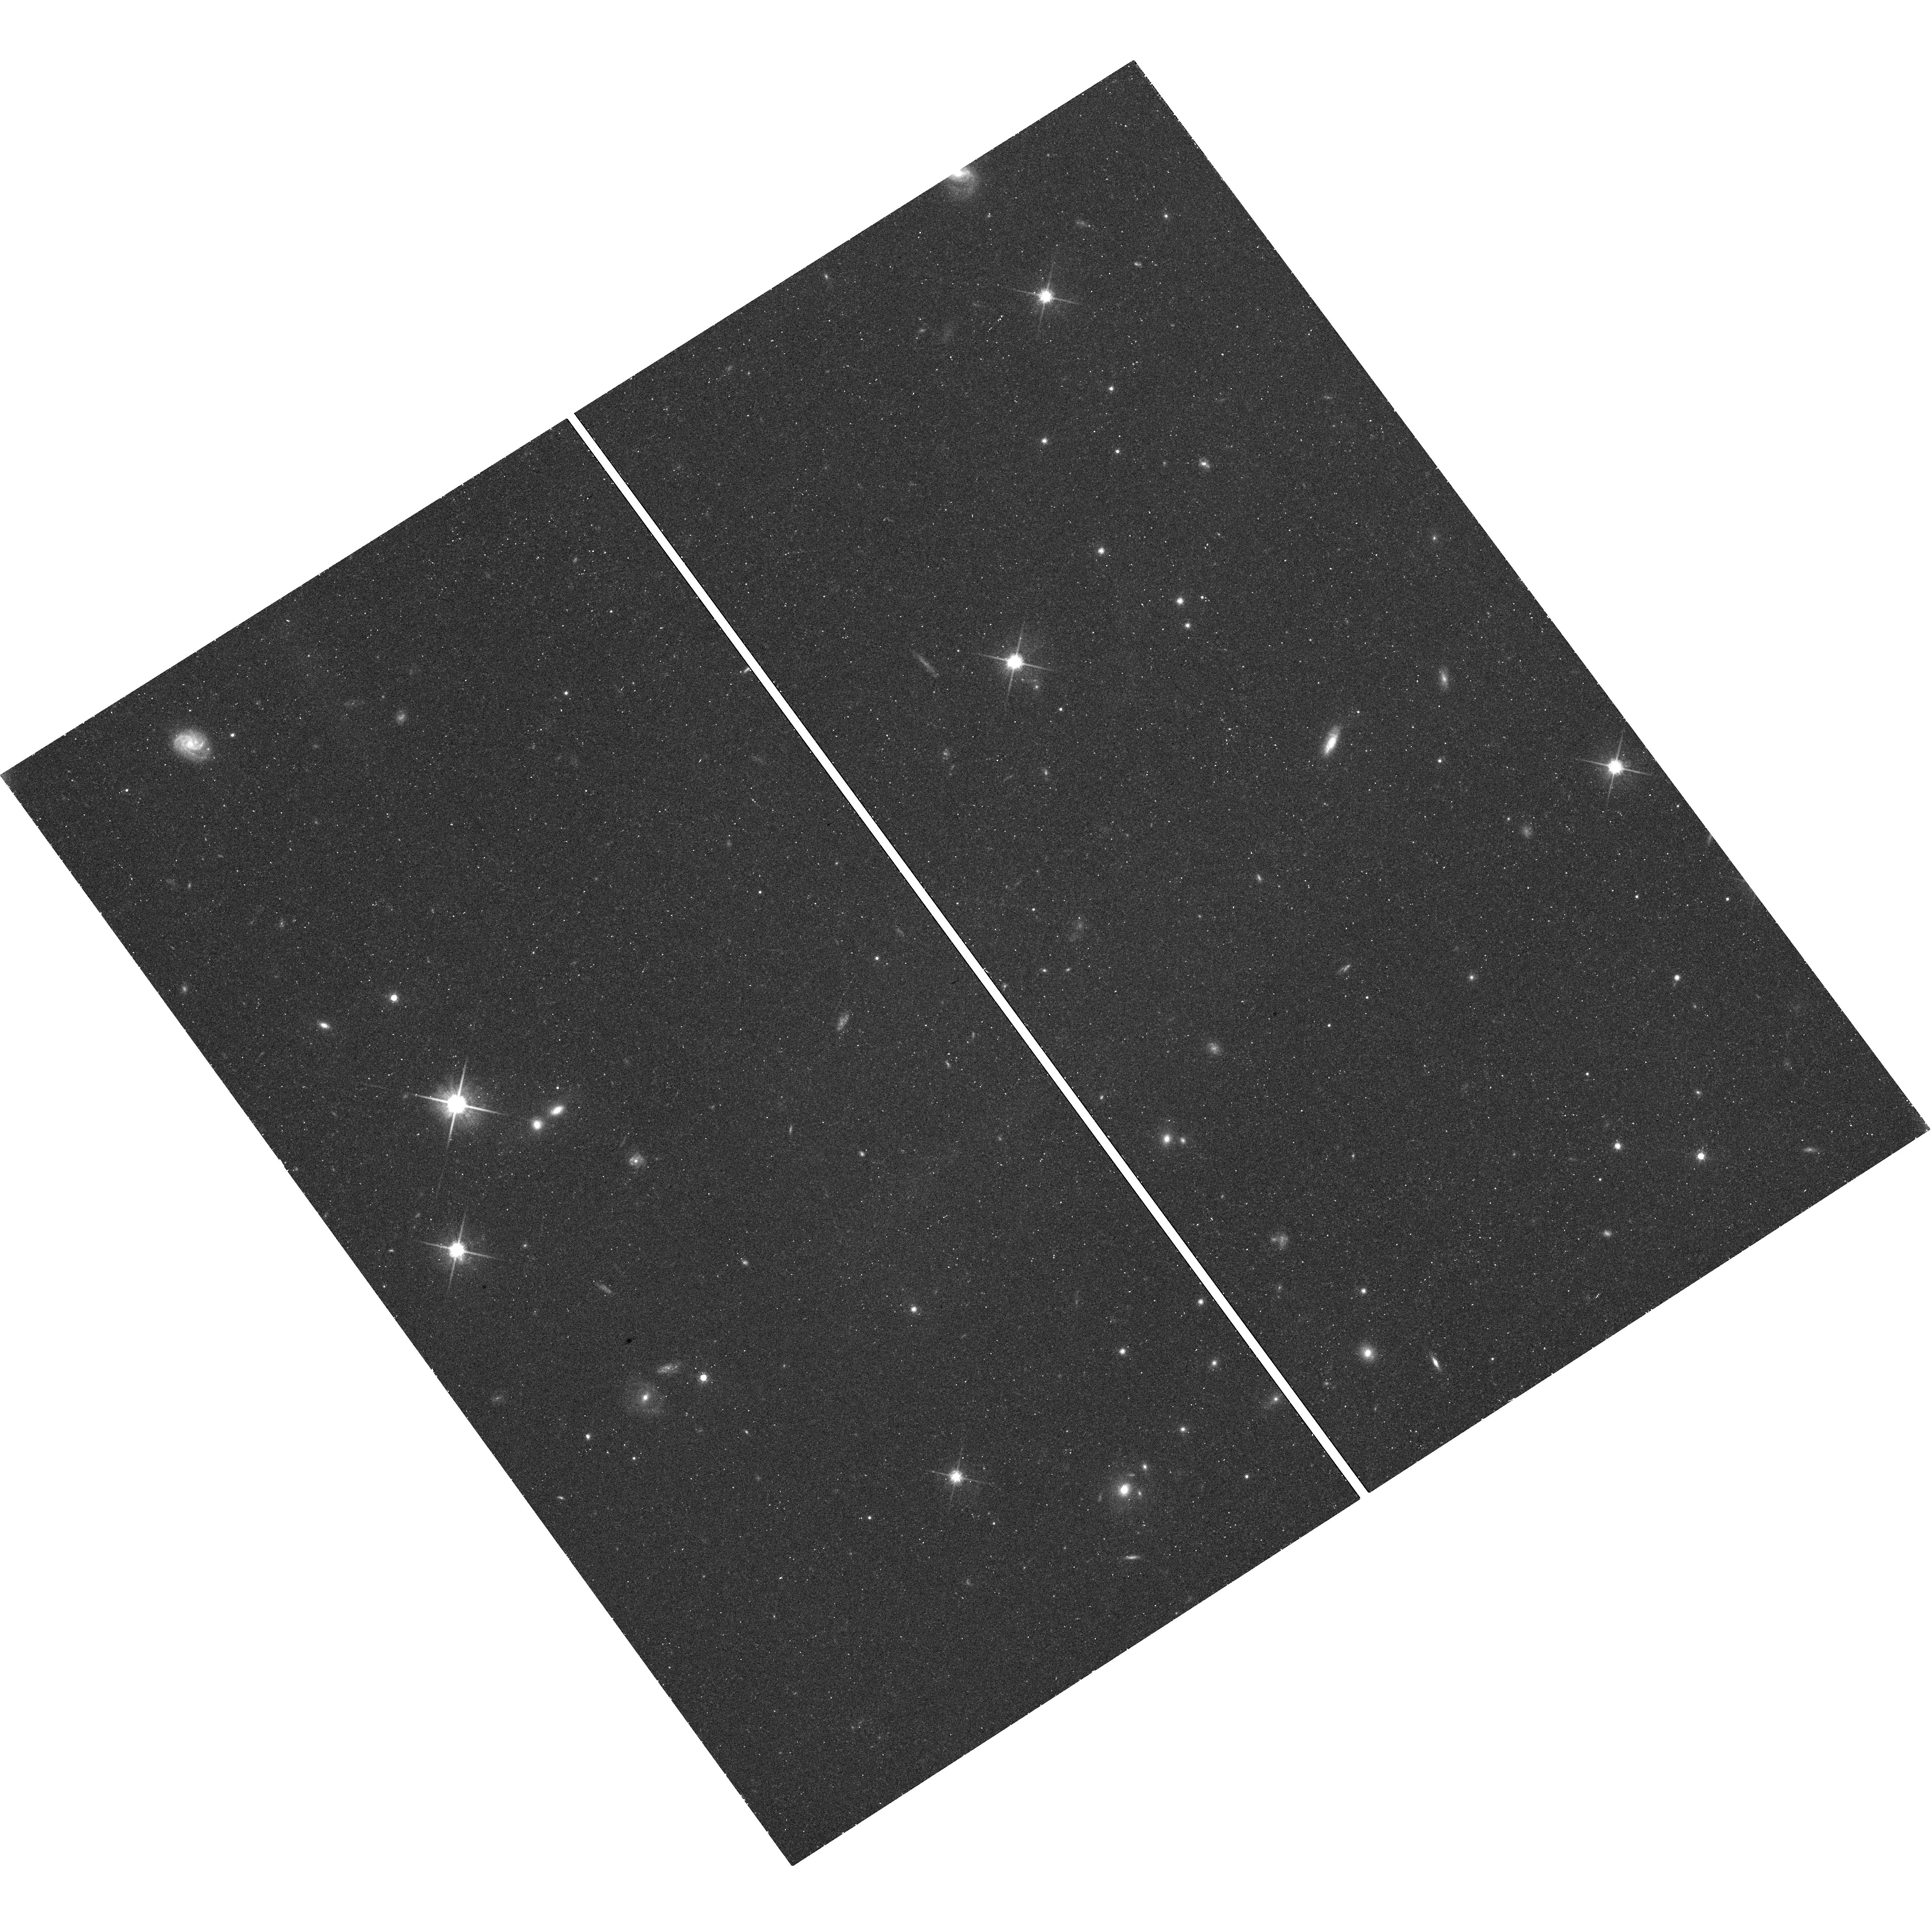
Target: BRB29
Instrument: WFC3/UVIS
Filter: F814W
Exposure: 30 min
Observation ID: hst_12563_11_wfc3_uvis_f814w_ibt011

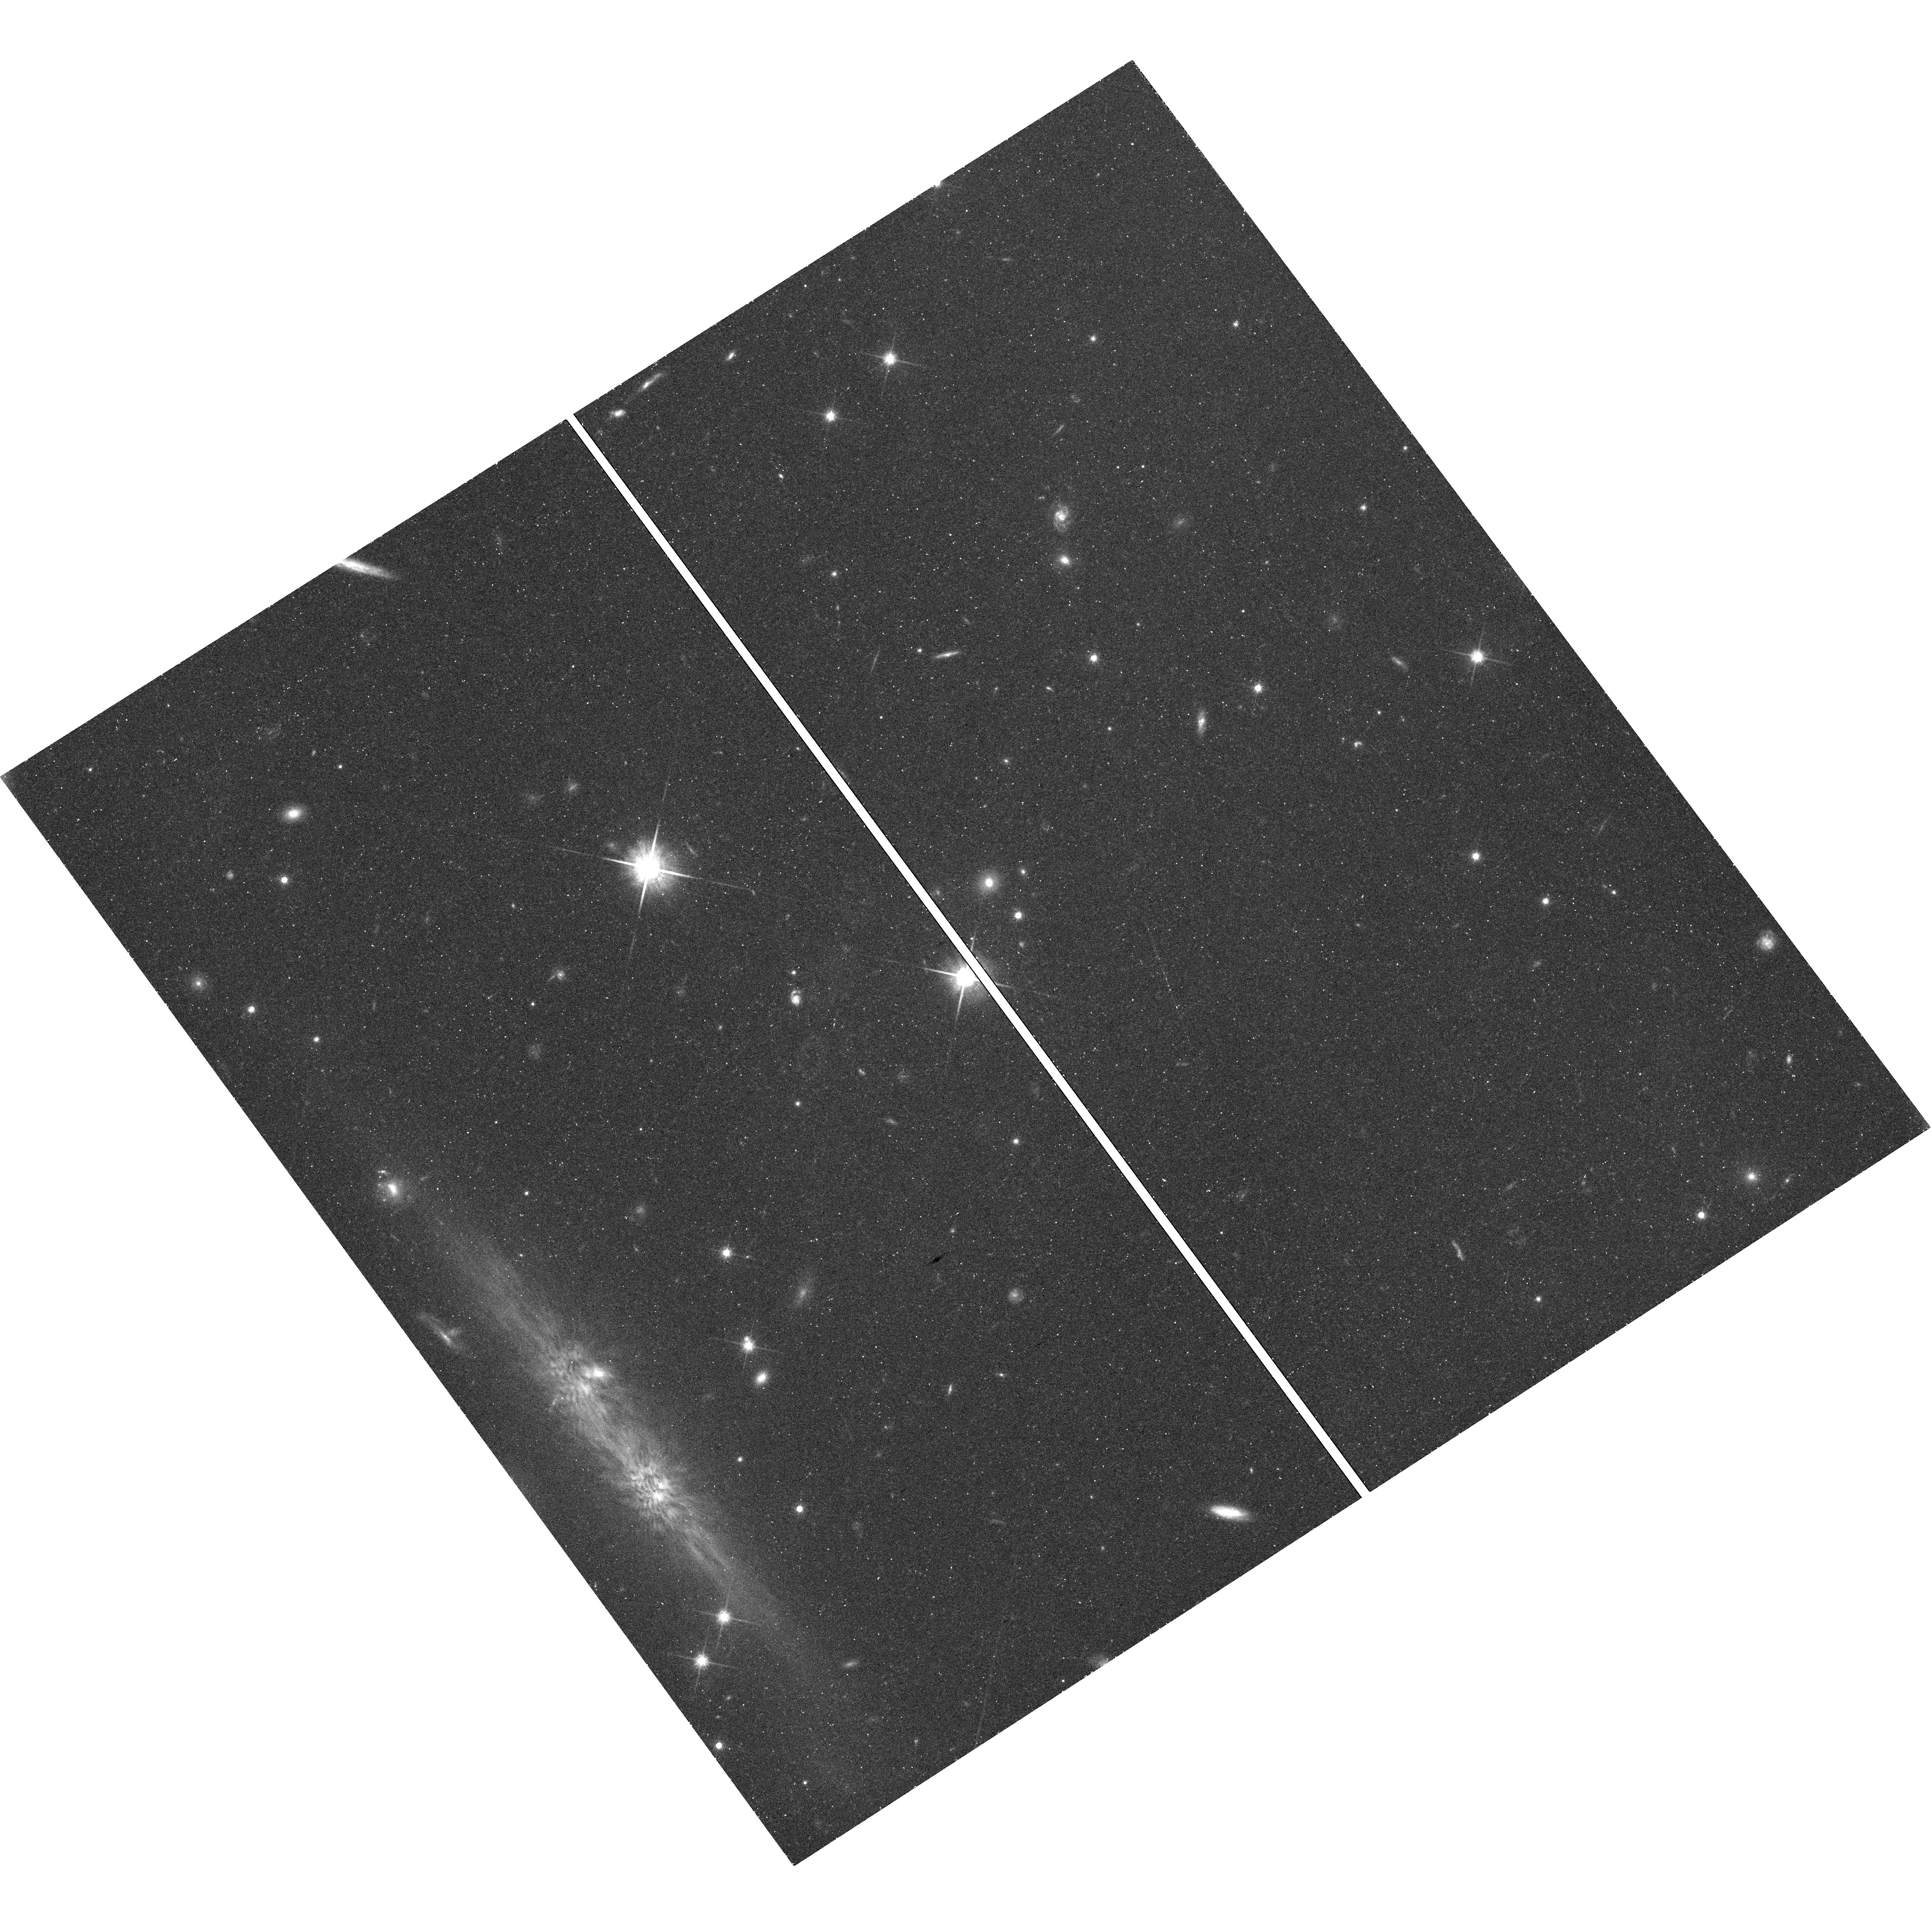
Target: CFHT-PL-15
Instrument: WFC3/UVIS
Filter: F814W
Exposure: 30 min
Observation ID: hst_12563_12_wfc3_uvis_f814w_ibt012

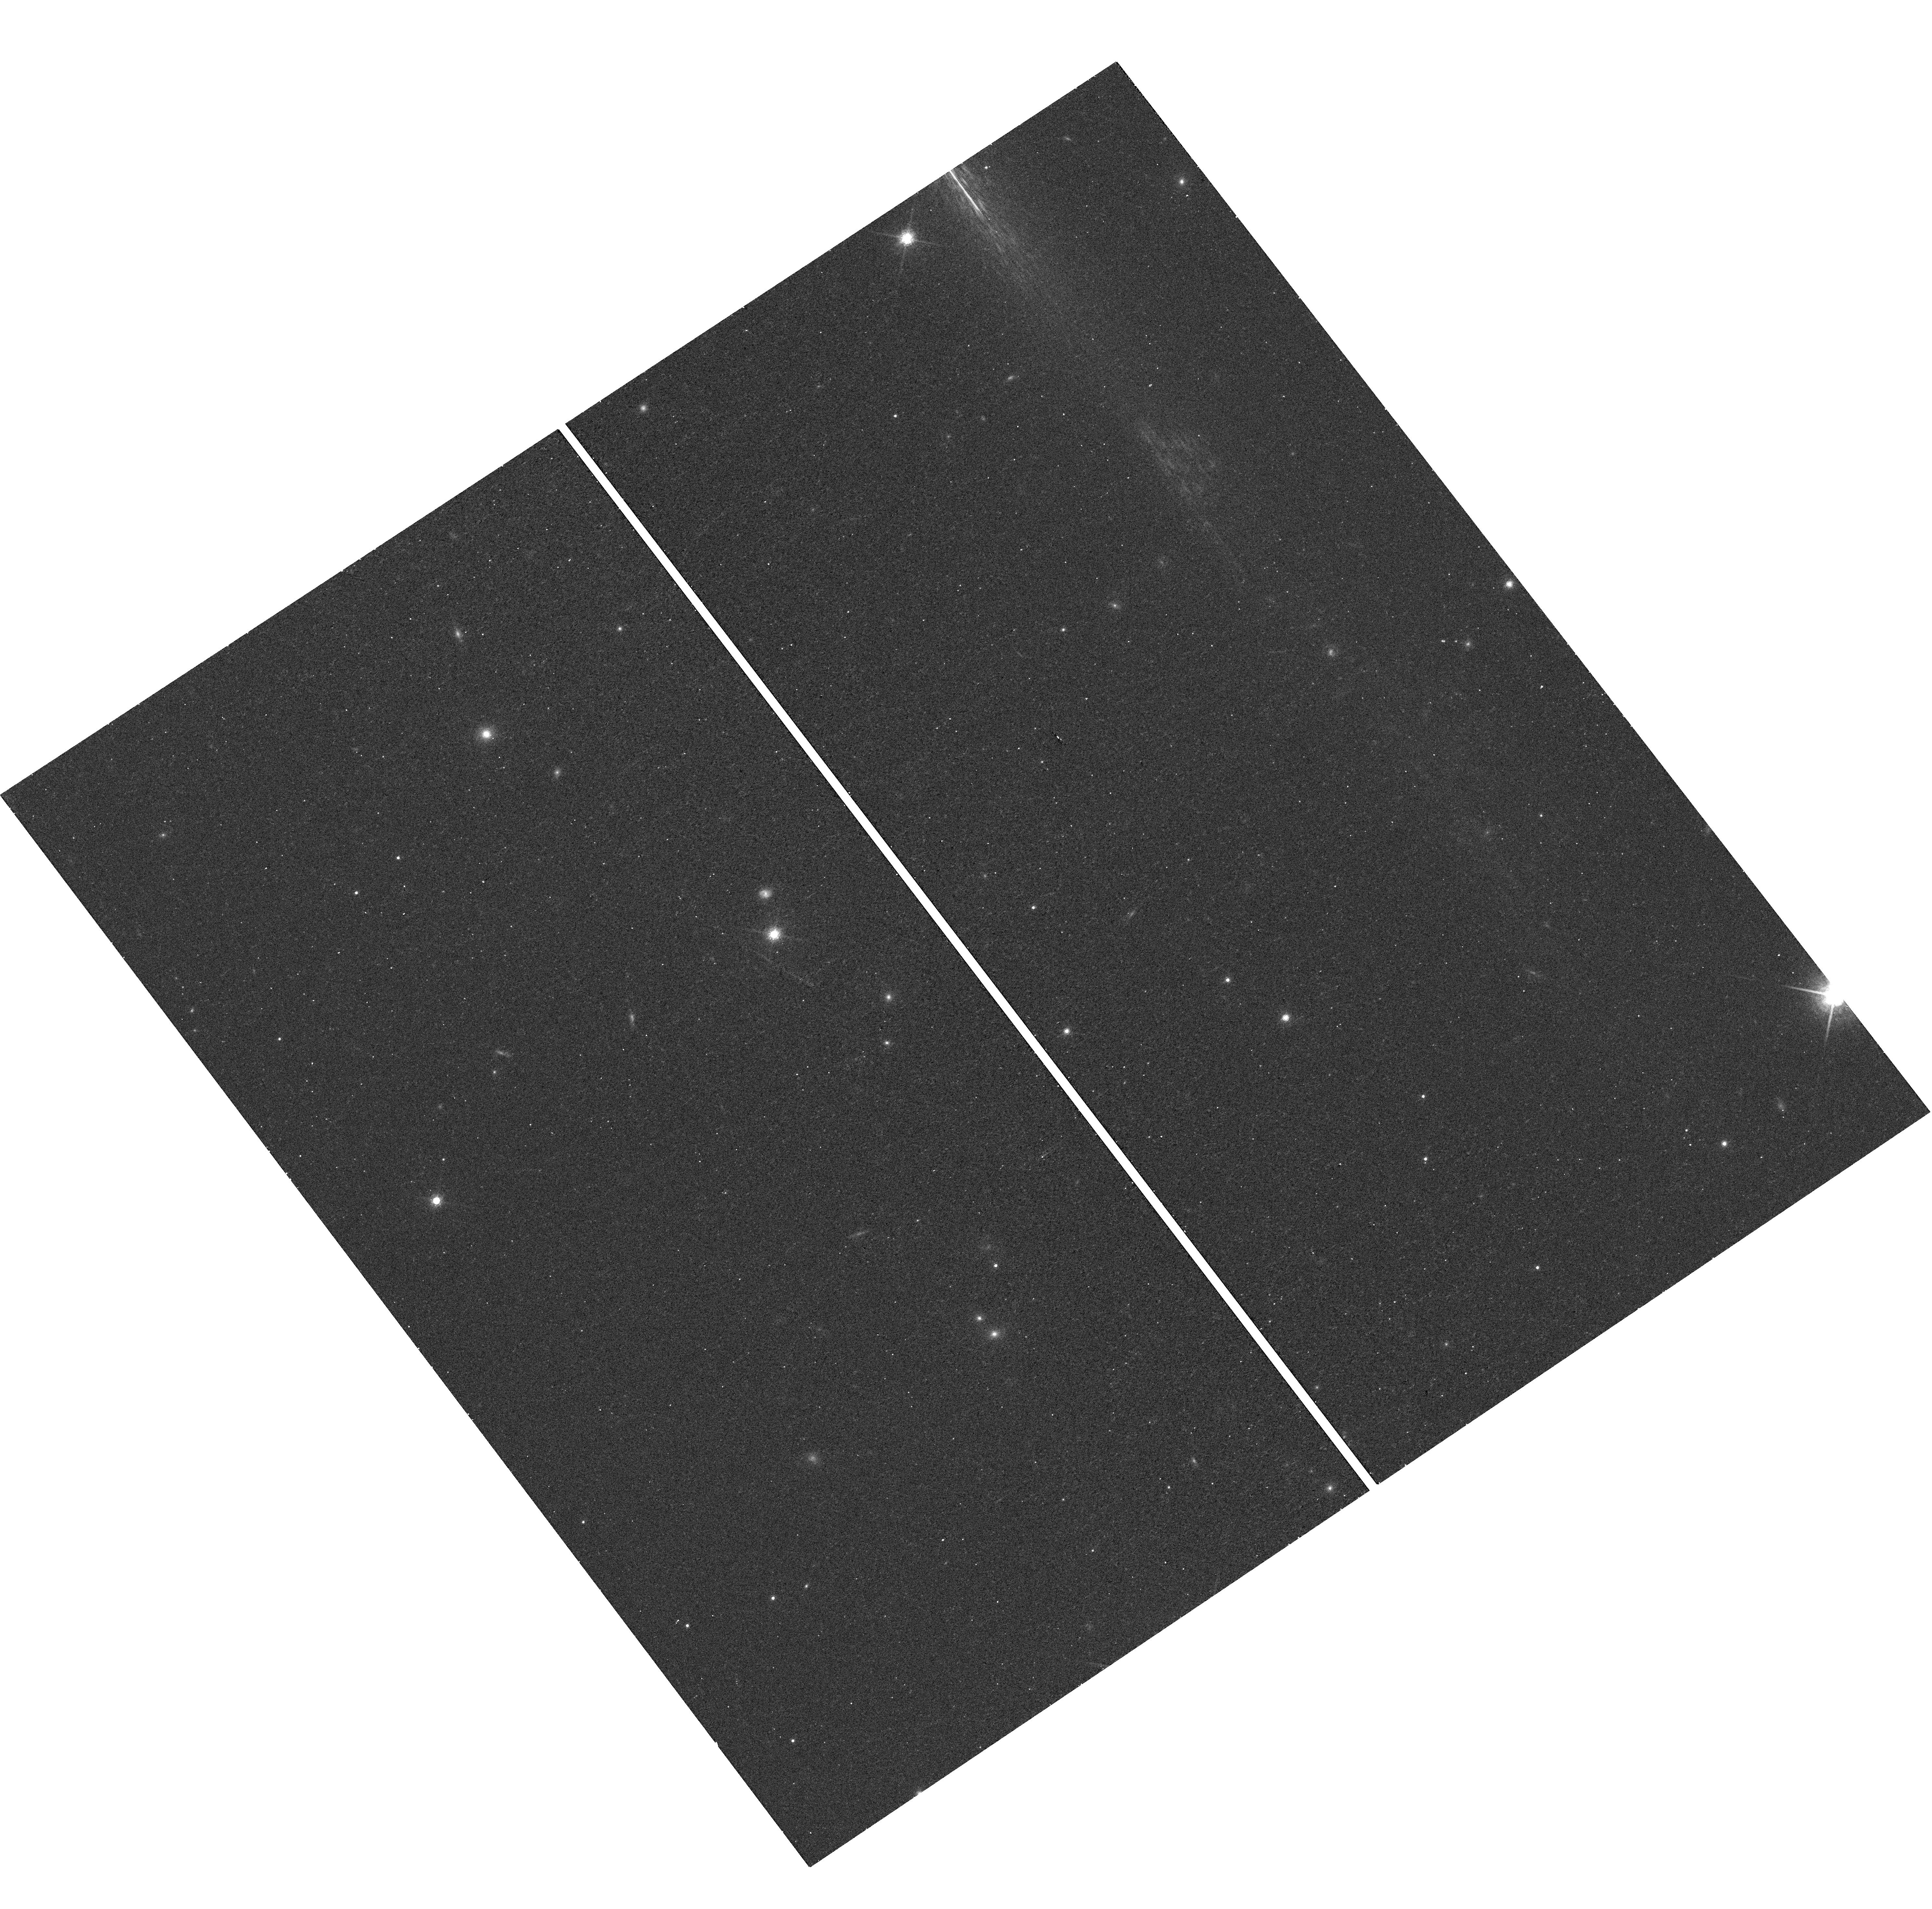
Target: PLIZ35
Instrument: WFC3/UVIS
Filter: F850LP
Exposure: 11 min
Observation ID: hst_12563_05_wfc3_uvis_f850lp_ibt005

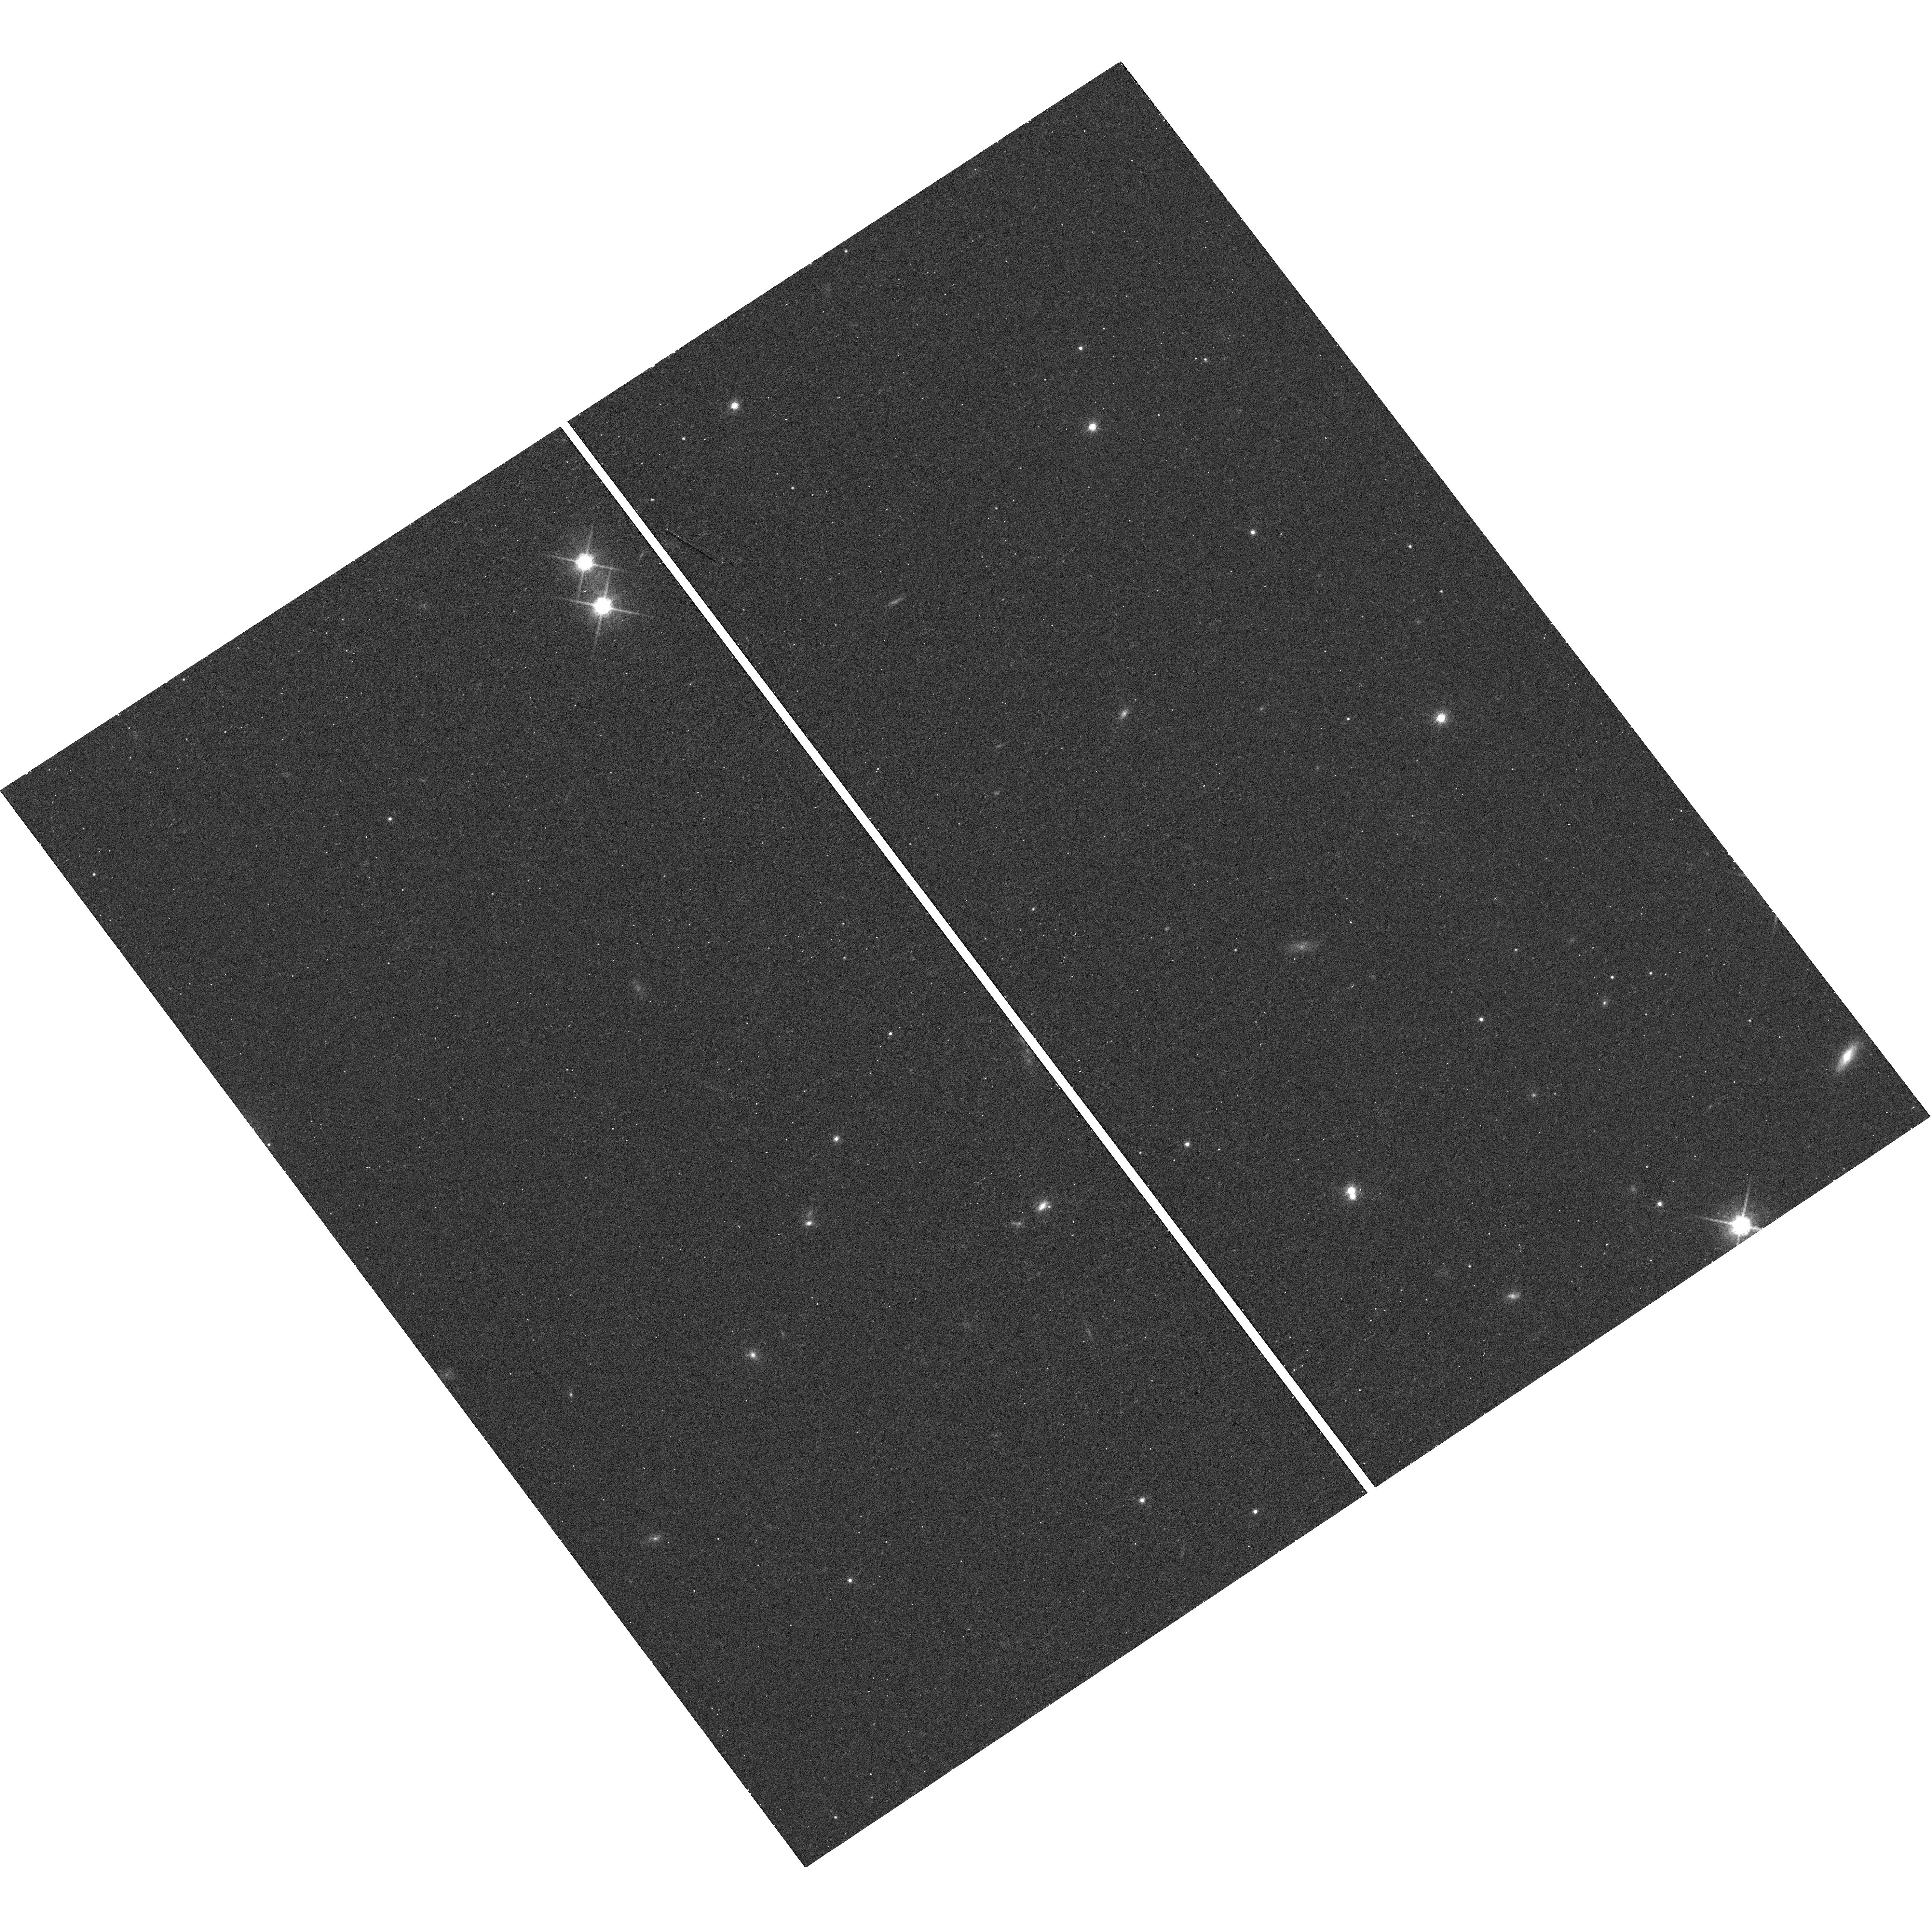
Target: BRB28
Instrument: WFC3/UVIS
Filter: F850LP
Exposure: 11 min
Observation ID: hst_12563_09_wfc3_uvis_f850lp_ibt009

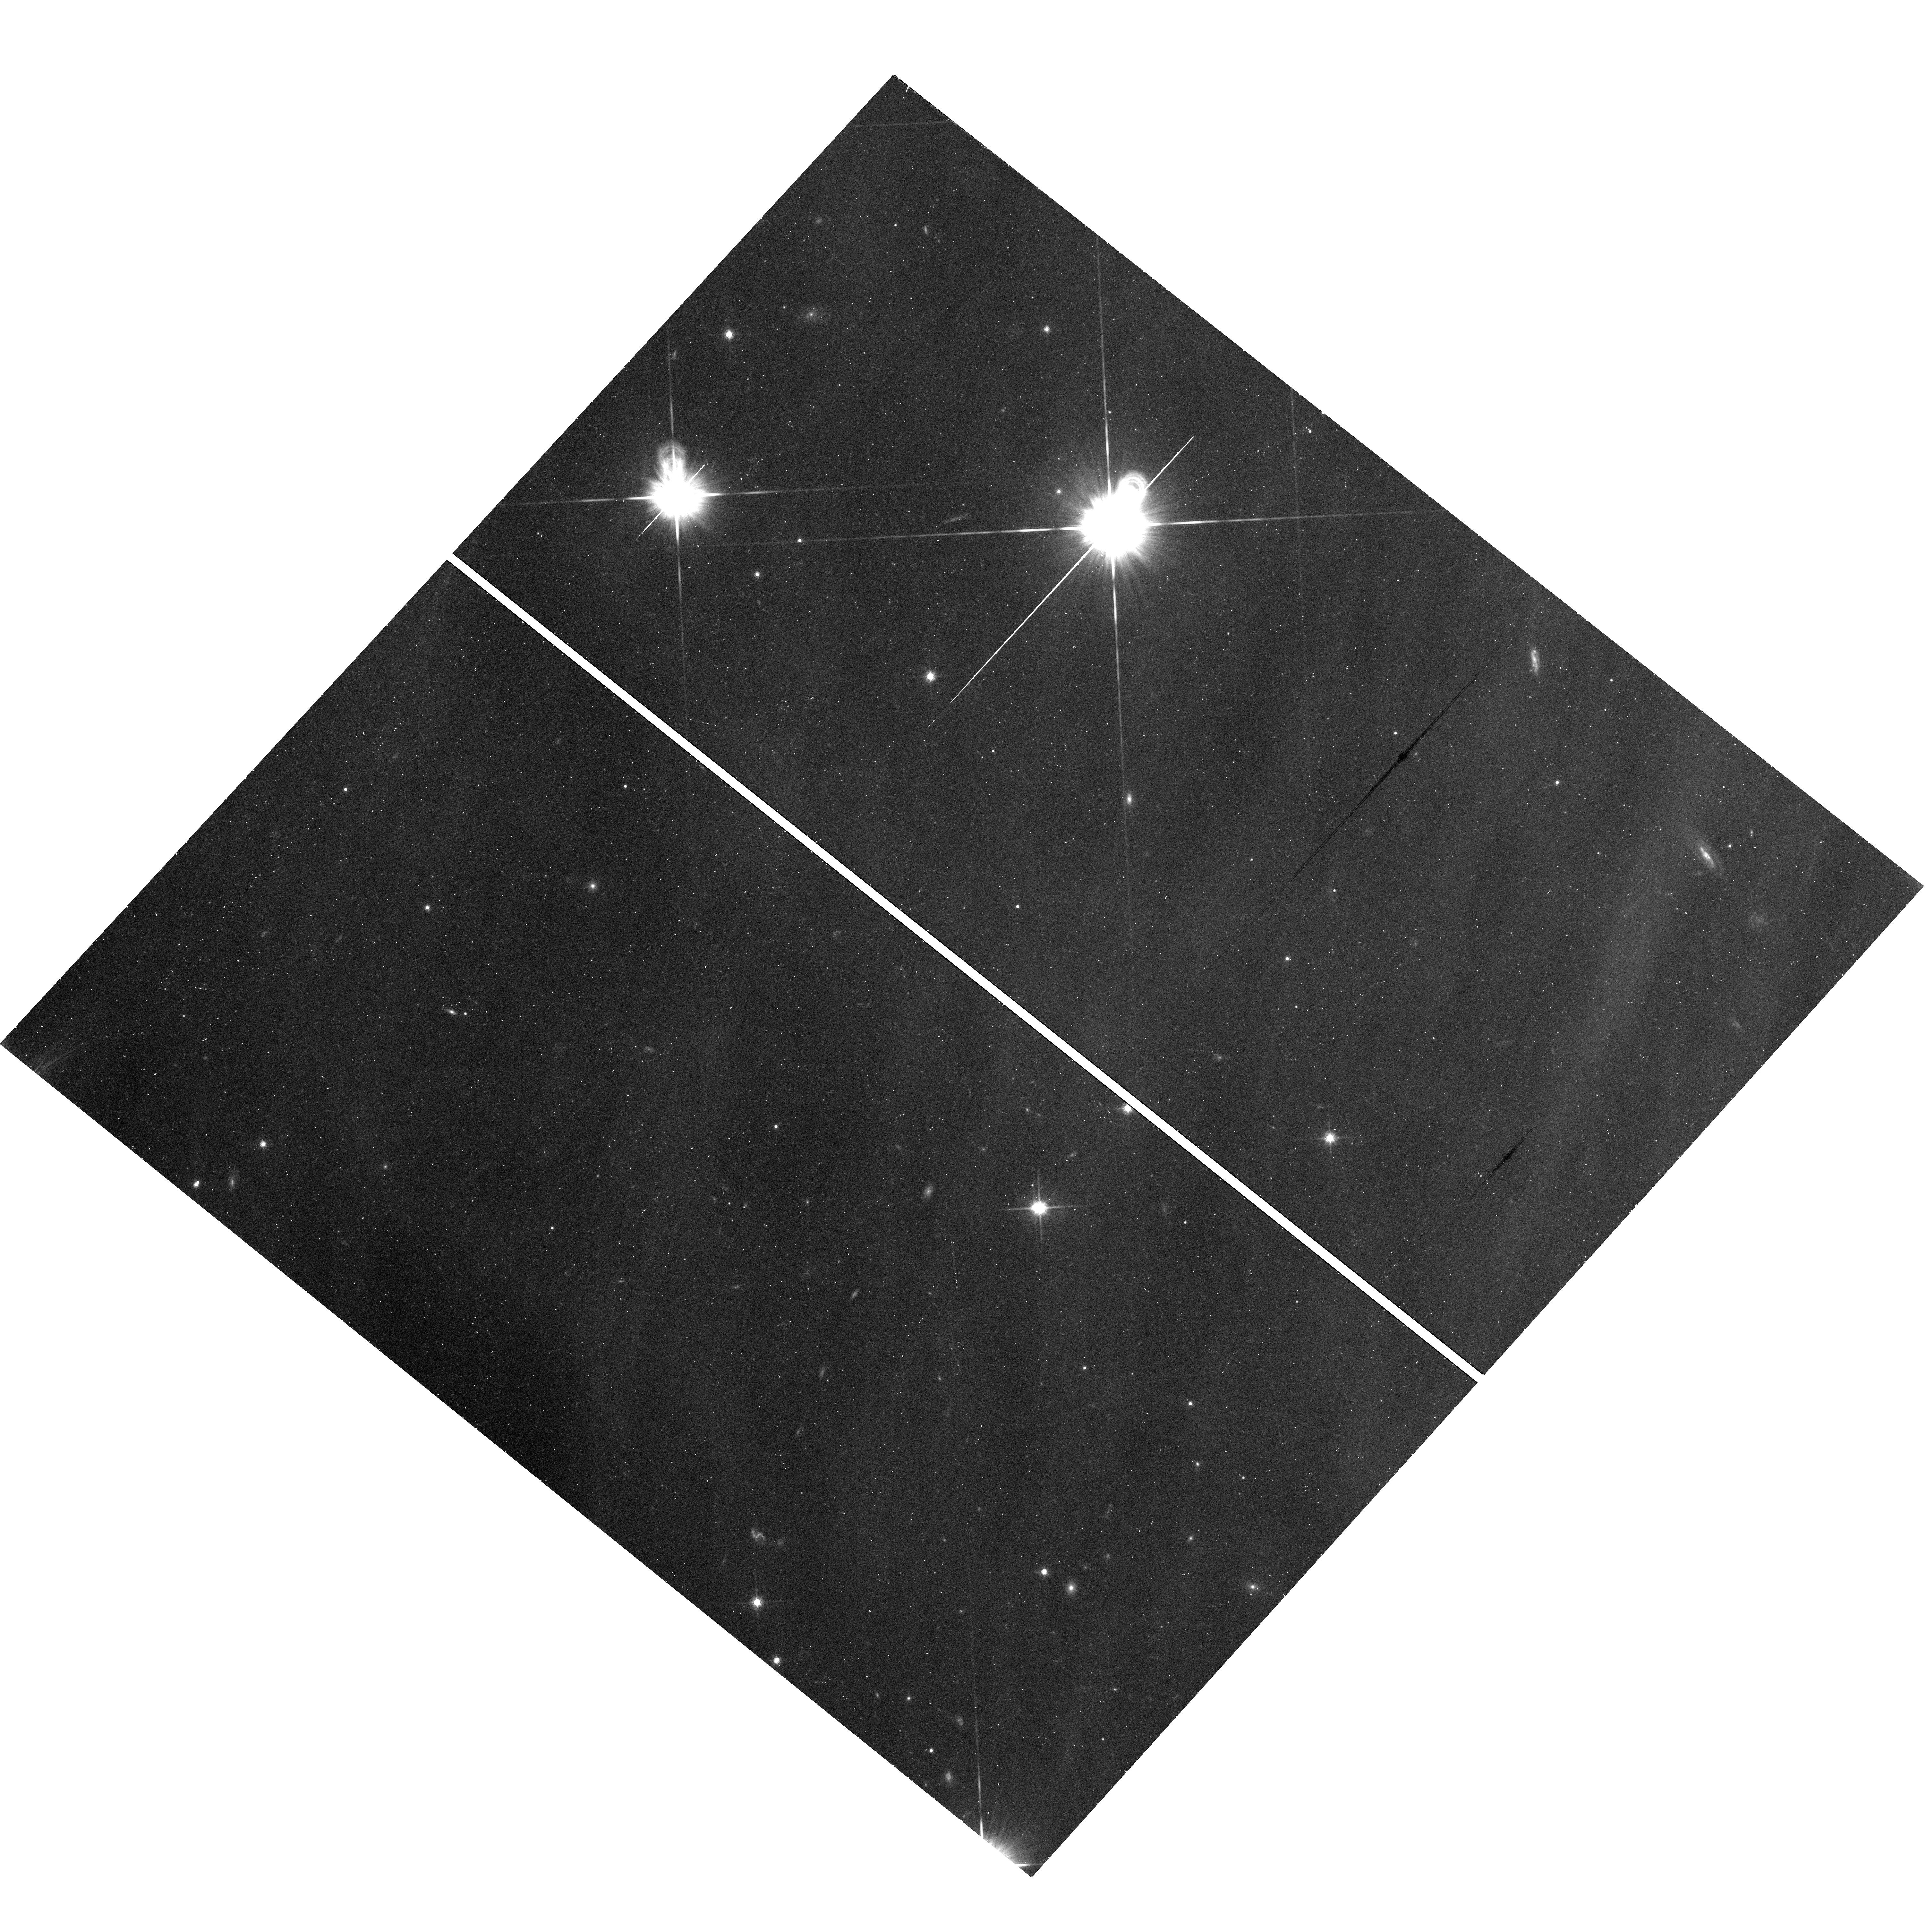
Target: NPNPL2
Instrument: WFC3/UVIS
Filter: F814W
Exposure: 30 min
Observation ID: hst_12563_02_wfc3_uvis_f814w_ibt002

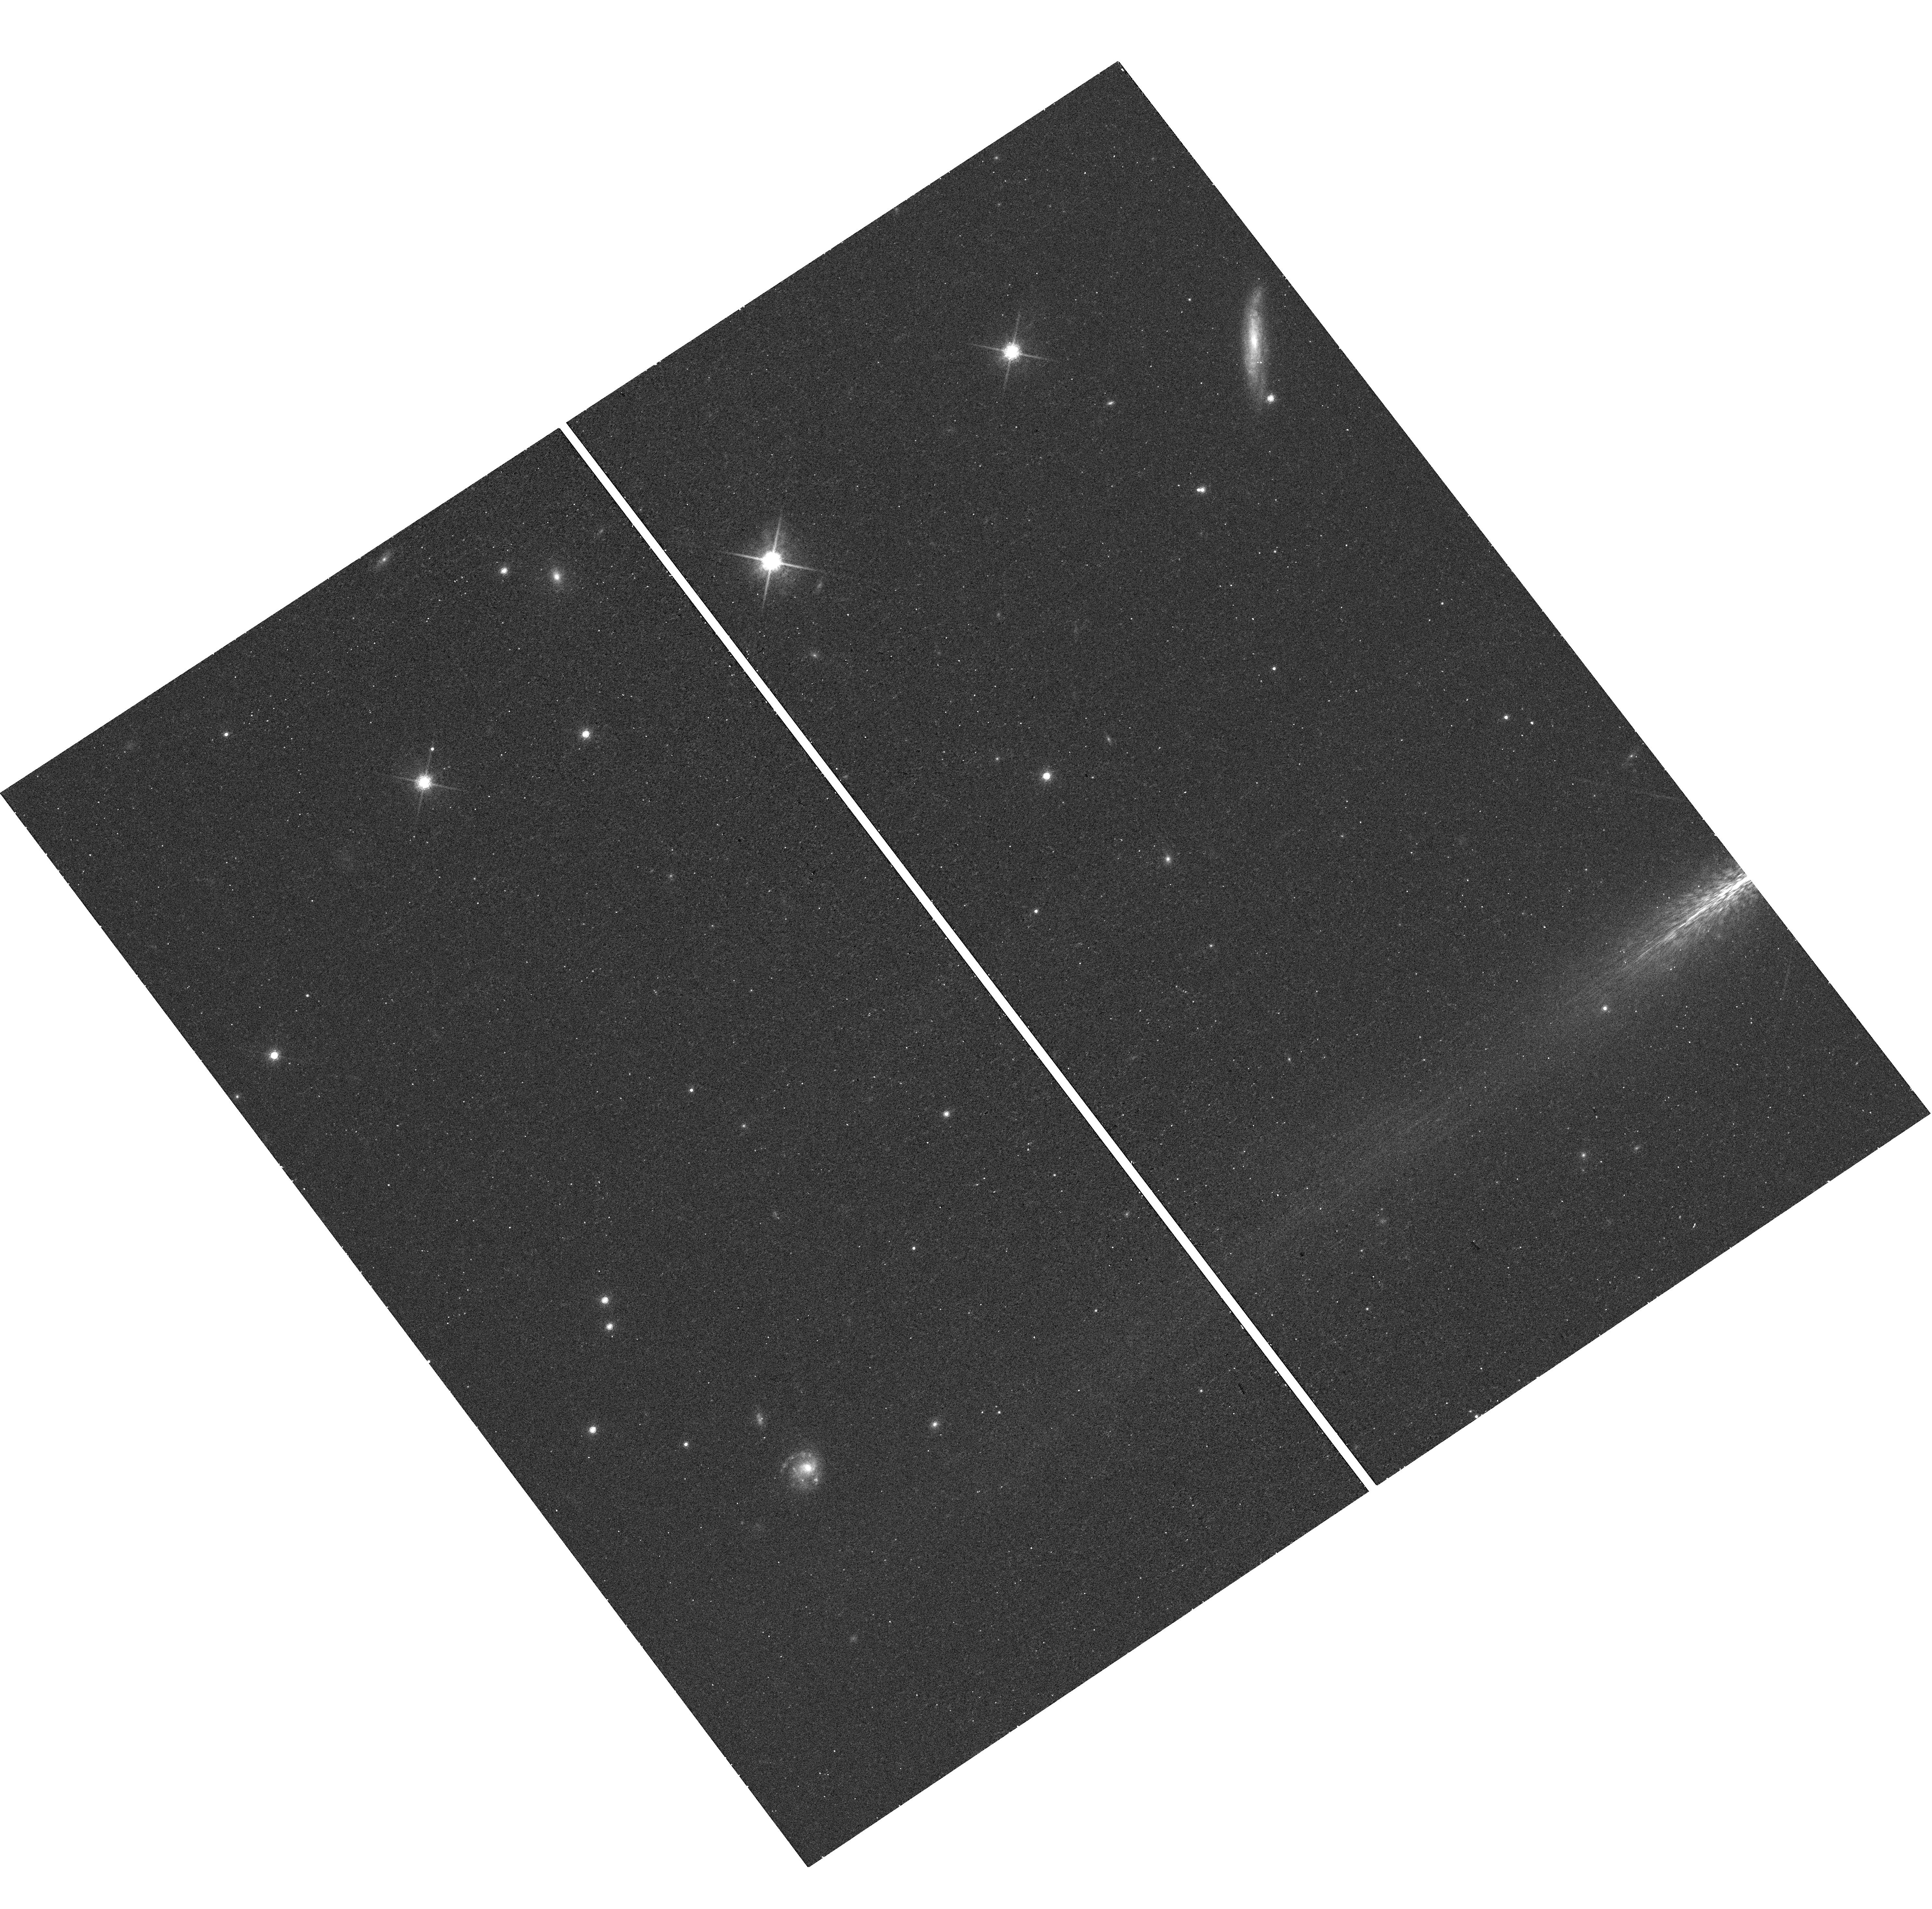
Target: PLIZ31
Instrument: WFC3/UVIS
Filter: F850LP
Exposure: 11 min
Observation ID: hst_12563_03_wfc3_uvis_f850lp_ibt003

Very Low-Mass Pleiades Binaries (PI: Dupuy, Trent J.)

We propose to advance the understanding of substellar models by developing a homogeneous sample of binaries intermediate between the ages of young star-forming (~few Myr) and field (~few Gyr) populations. We will establish this sample through high-resolution imaging of substellar objects in the Pleiades. The Pleiades is an ideal venue for such a study given its richness, accurate age (130+/-20~Myr), and well-determined distance (120.2+/-1.9 pc). Our sample will more than triple the sample of brown dwarfs observed by HST at the lowest masses (< 0.04 Msun). Combined with previous observations of Pleiades brown dwarfs, we will develop the first large sample of brown dwarf binaries of an intermediate age, which can be used to constrain the binary frequency and separation distribution. Our sample will also set the stage for future dynamical mass measurements in the Pleiades.